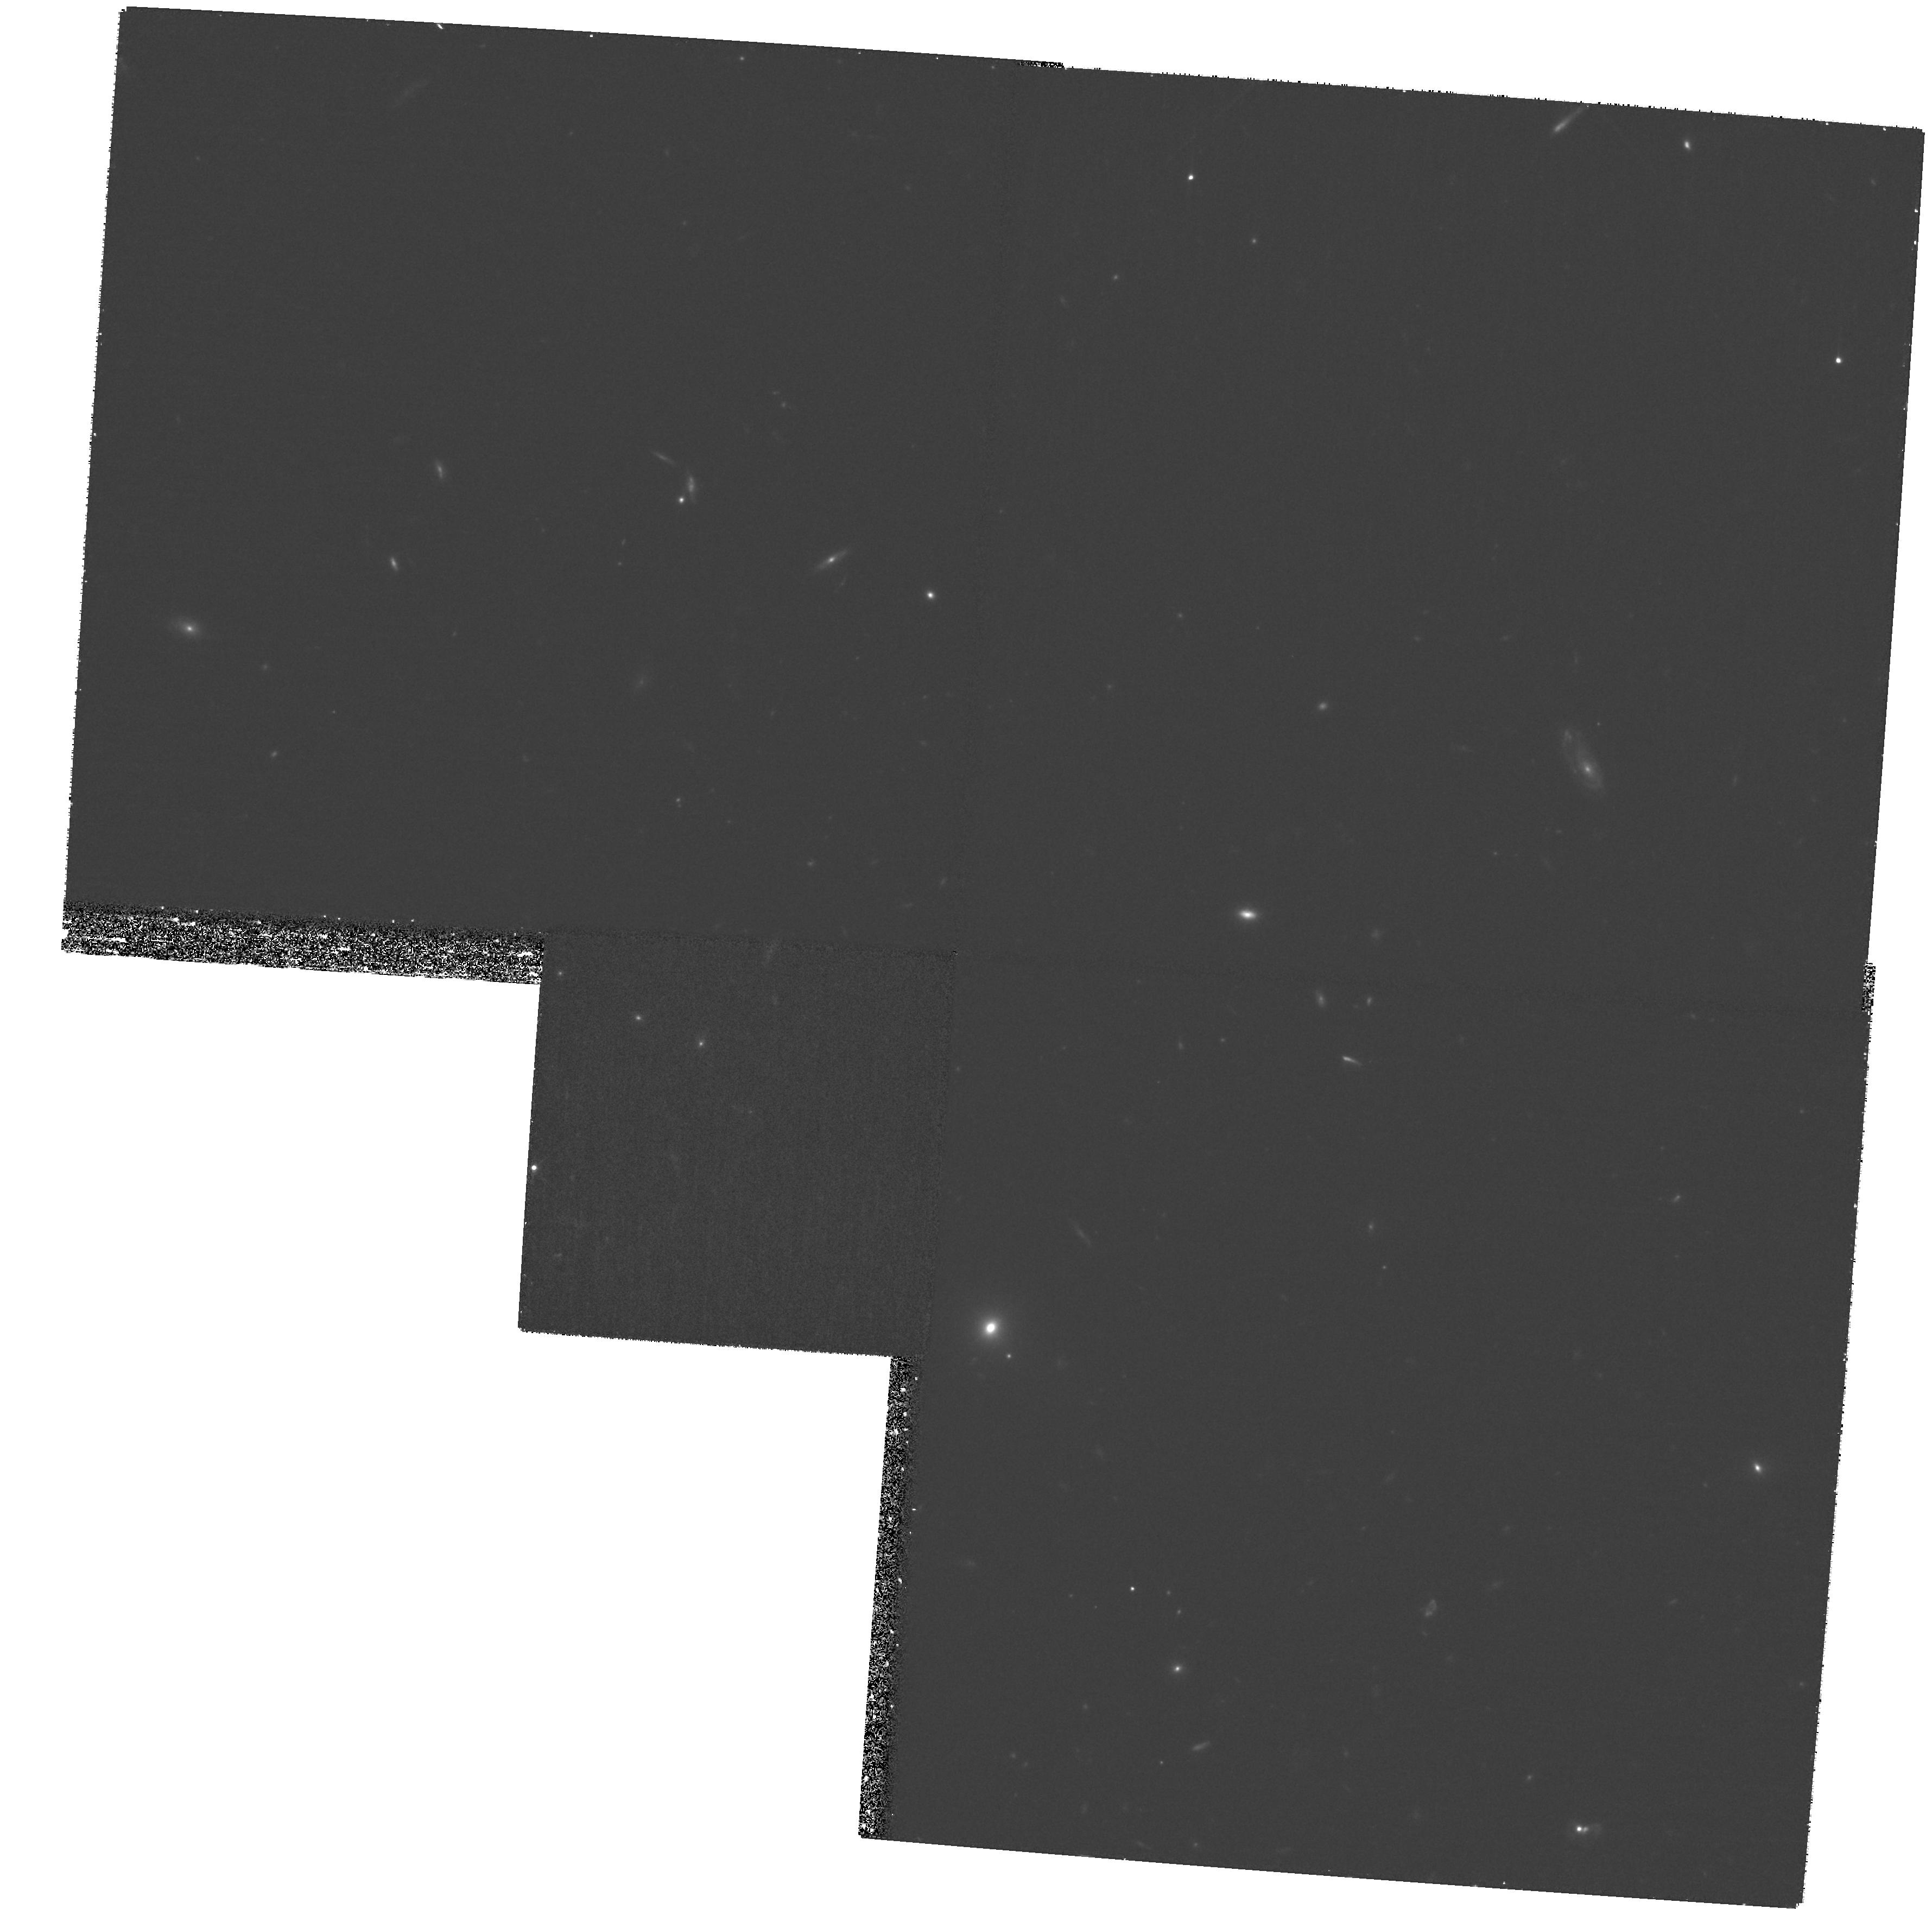
Target: MIPS142724.9+350823
Instrument: WFPC2/PC
Filter: F814W
Exposure: 1.1 h
Observation ID: hst_11195_25_wfpc2_pc_f814w_ua1025

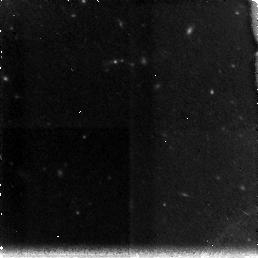
Target: MIPS143028.5+343221
Instrument: NICMOS/NIC3
Filter: F160W
Exposure: 35 min
Observation ID: na1039010

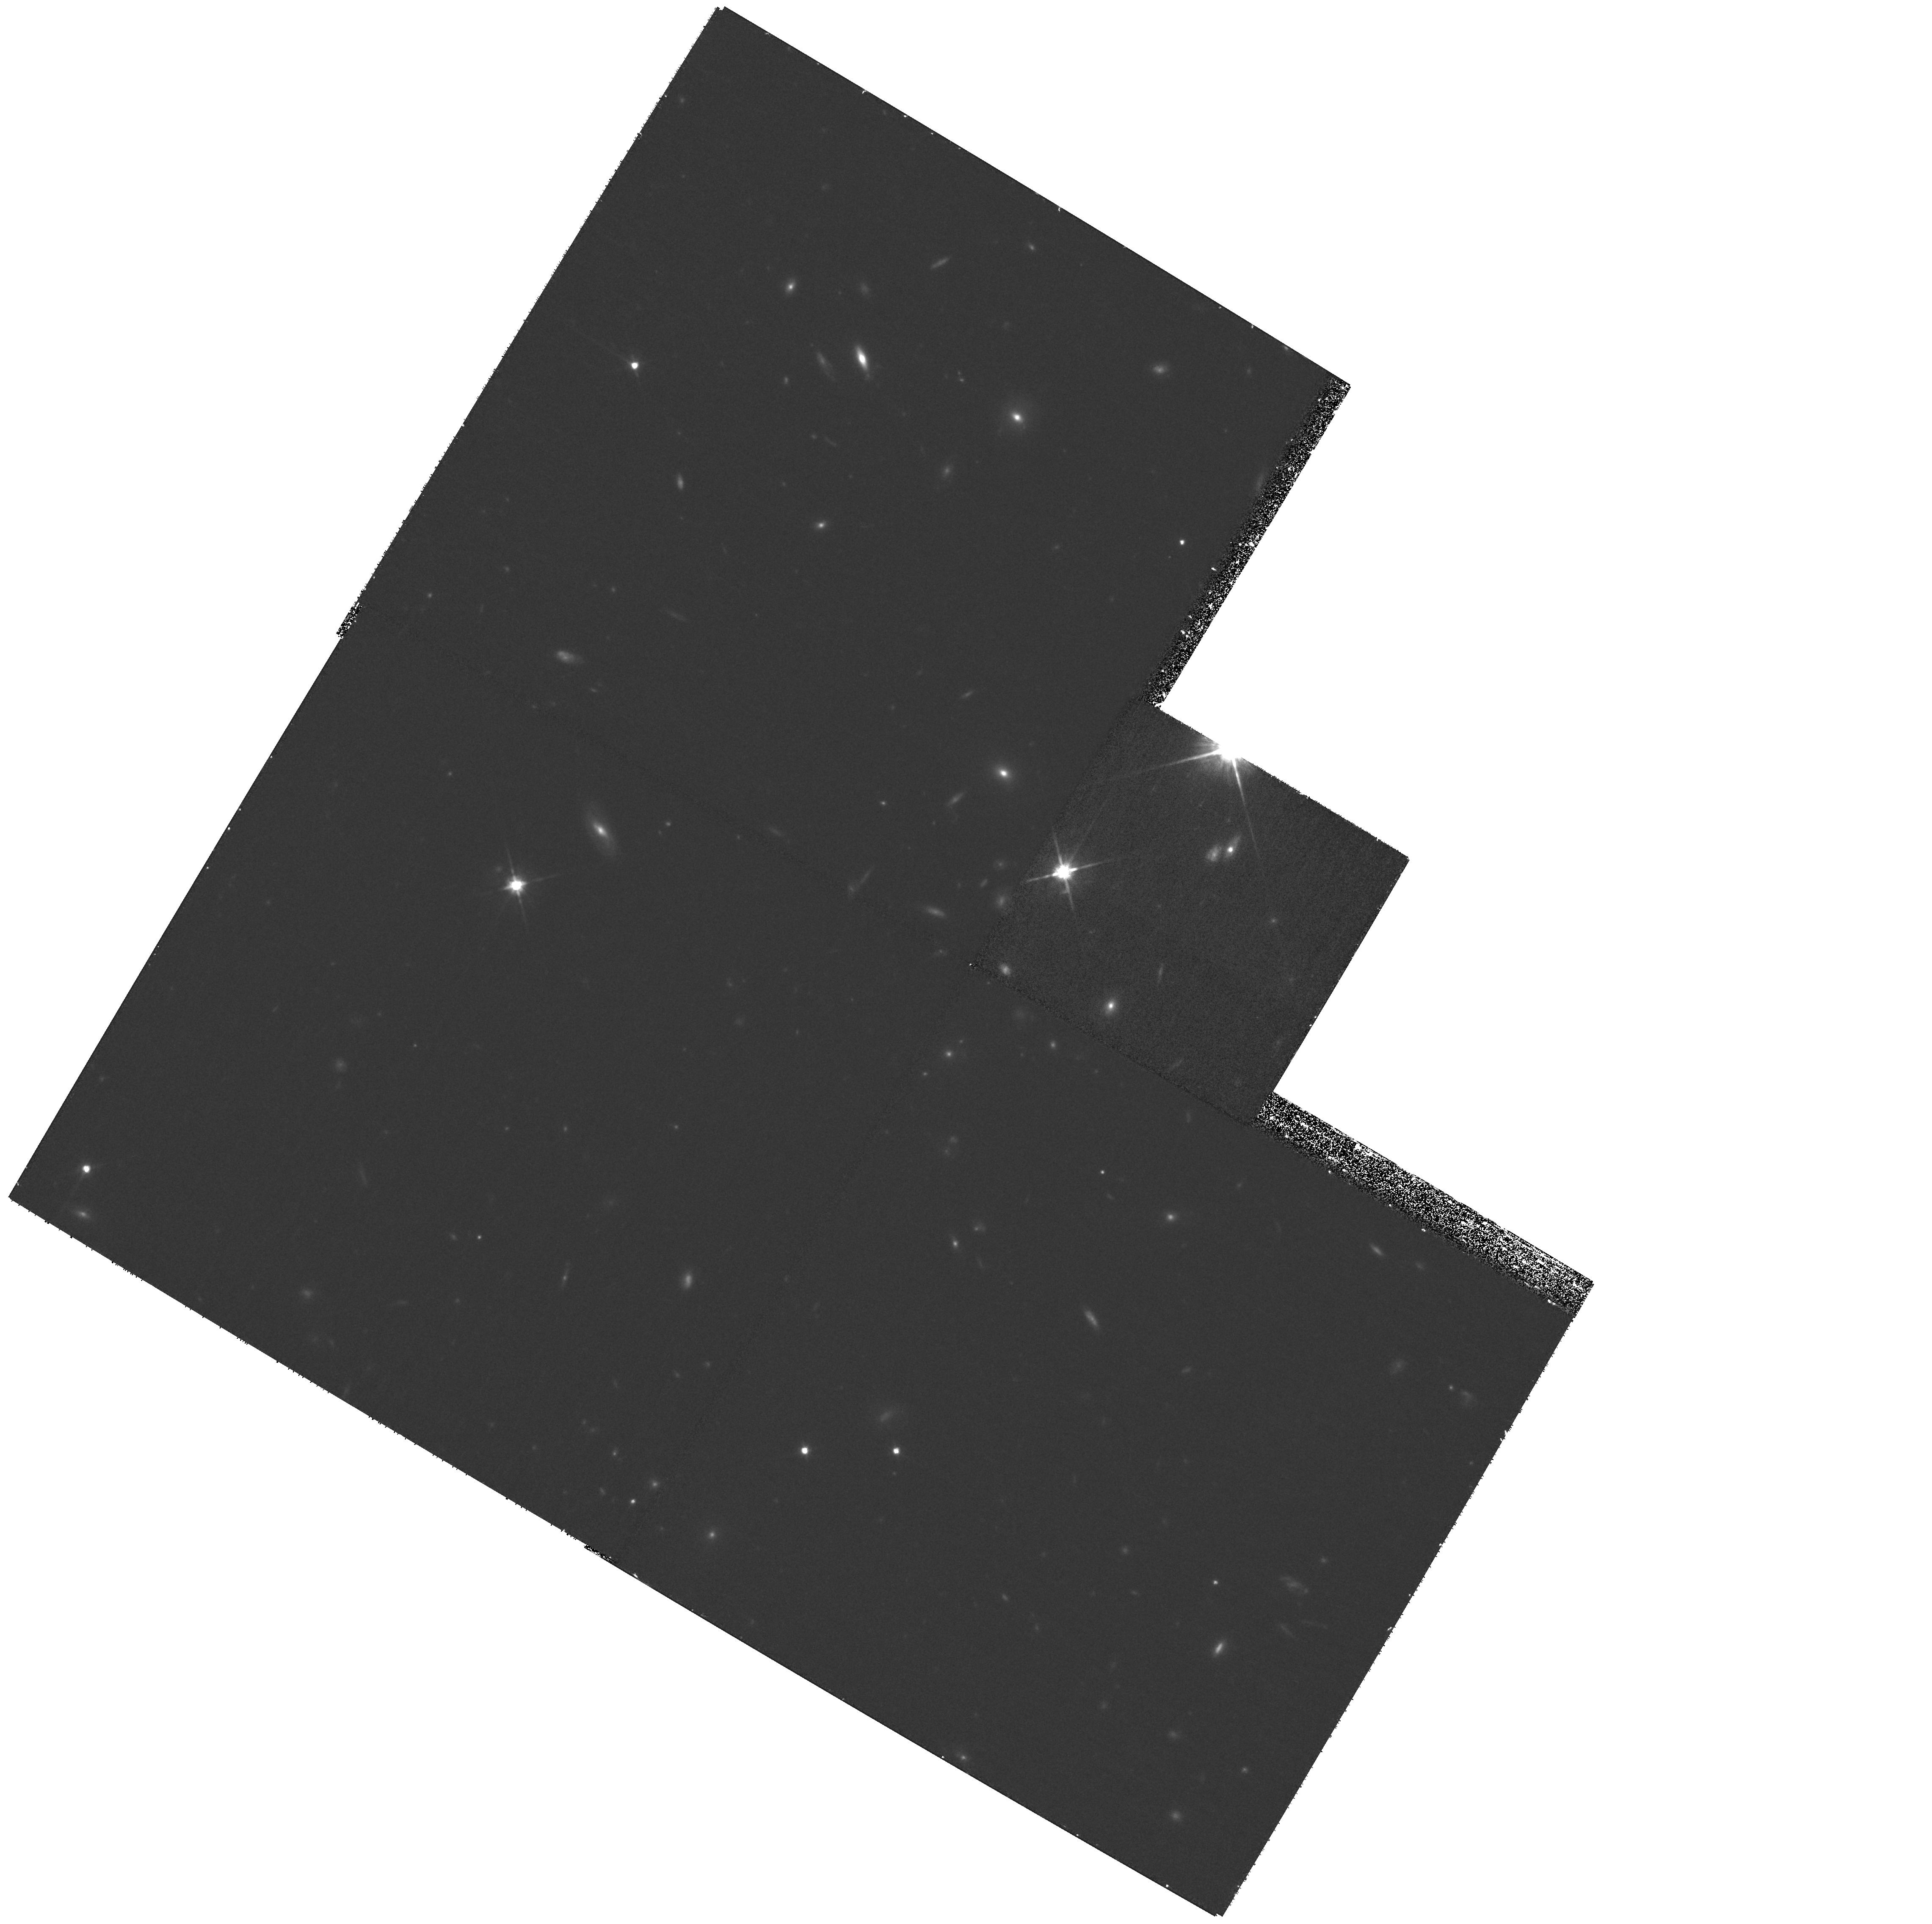
Target: MIPS143137.1+334500
Instrument: WFPC2/PC
Filter: F814W
Exposure: 1.1 h
Observation ID: hst_11195_07_wfpc2_pc_f814w_ua1007

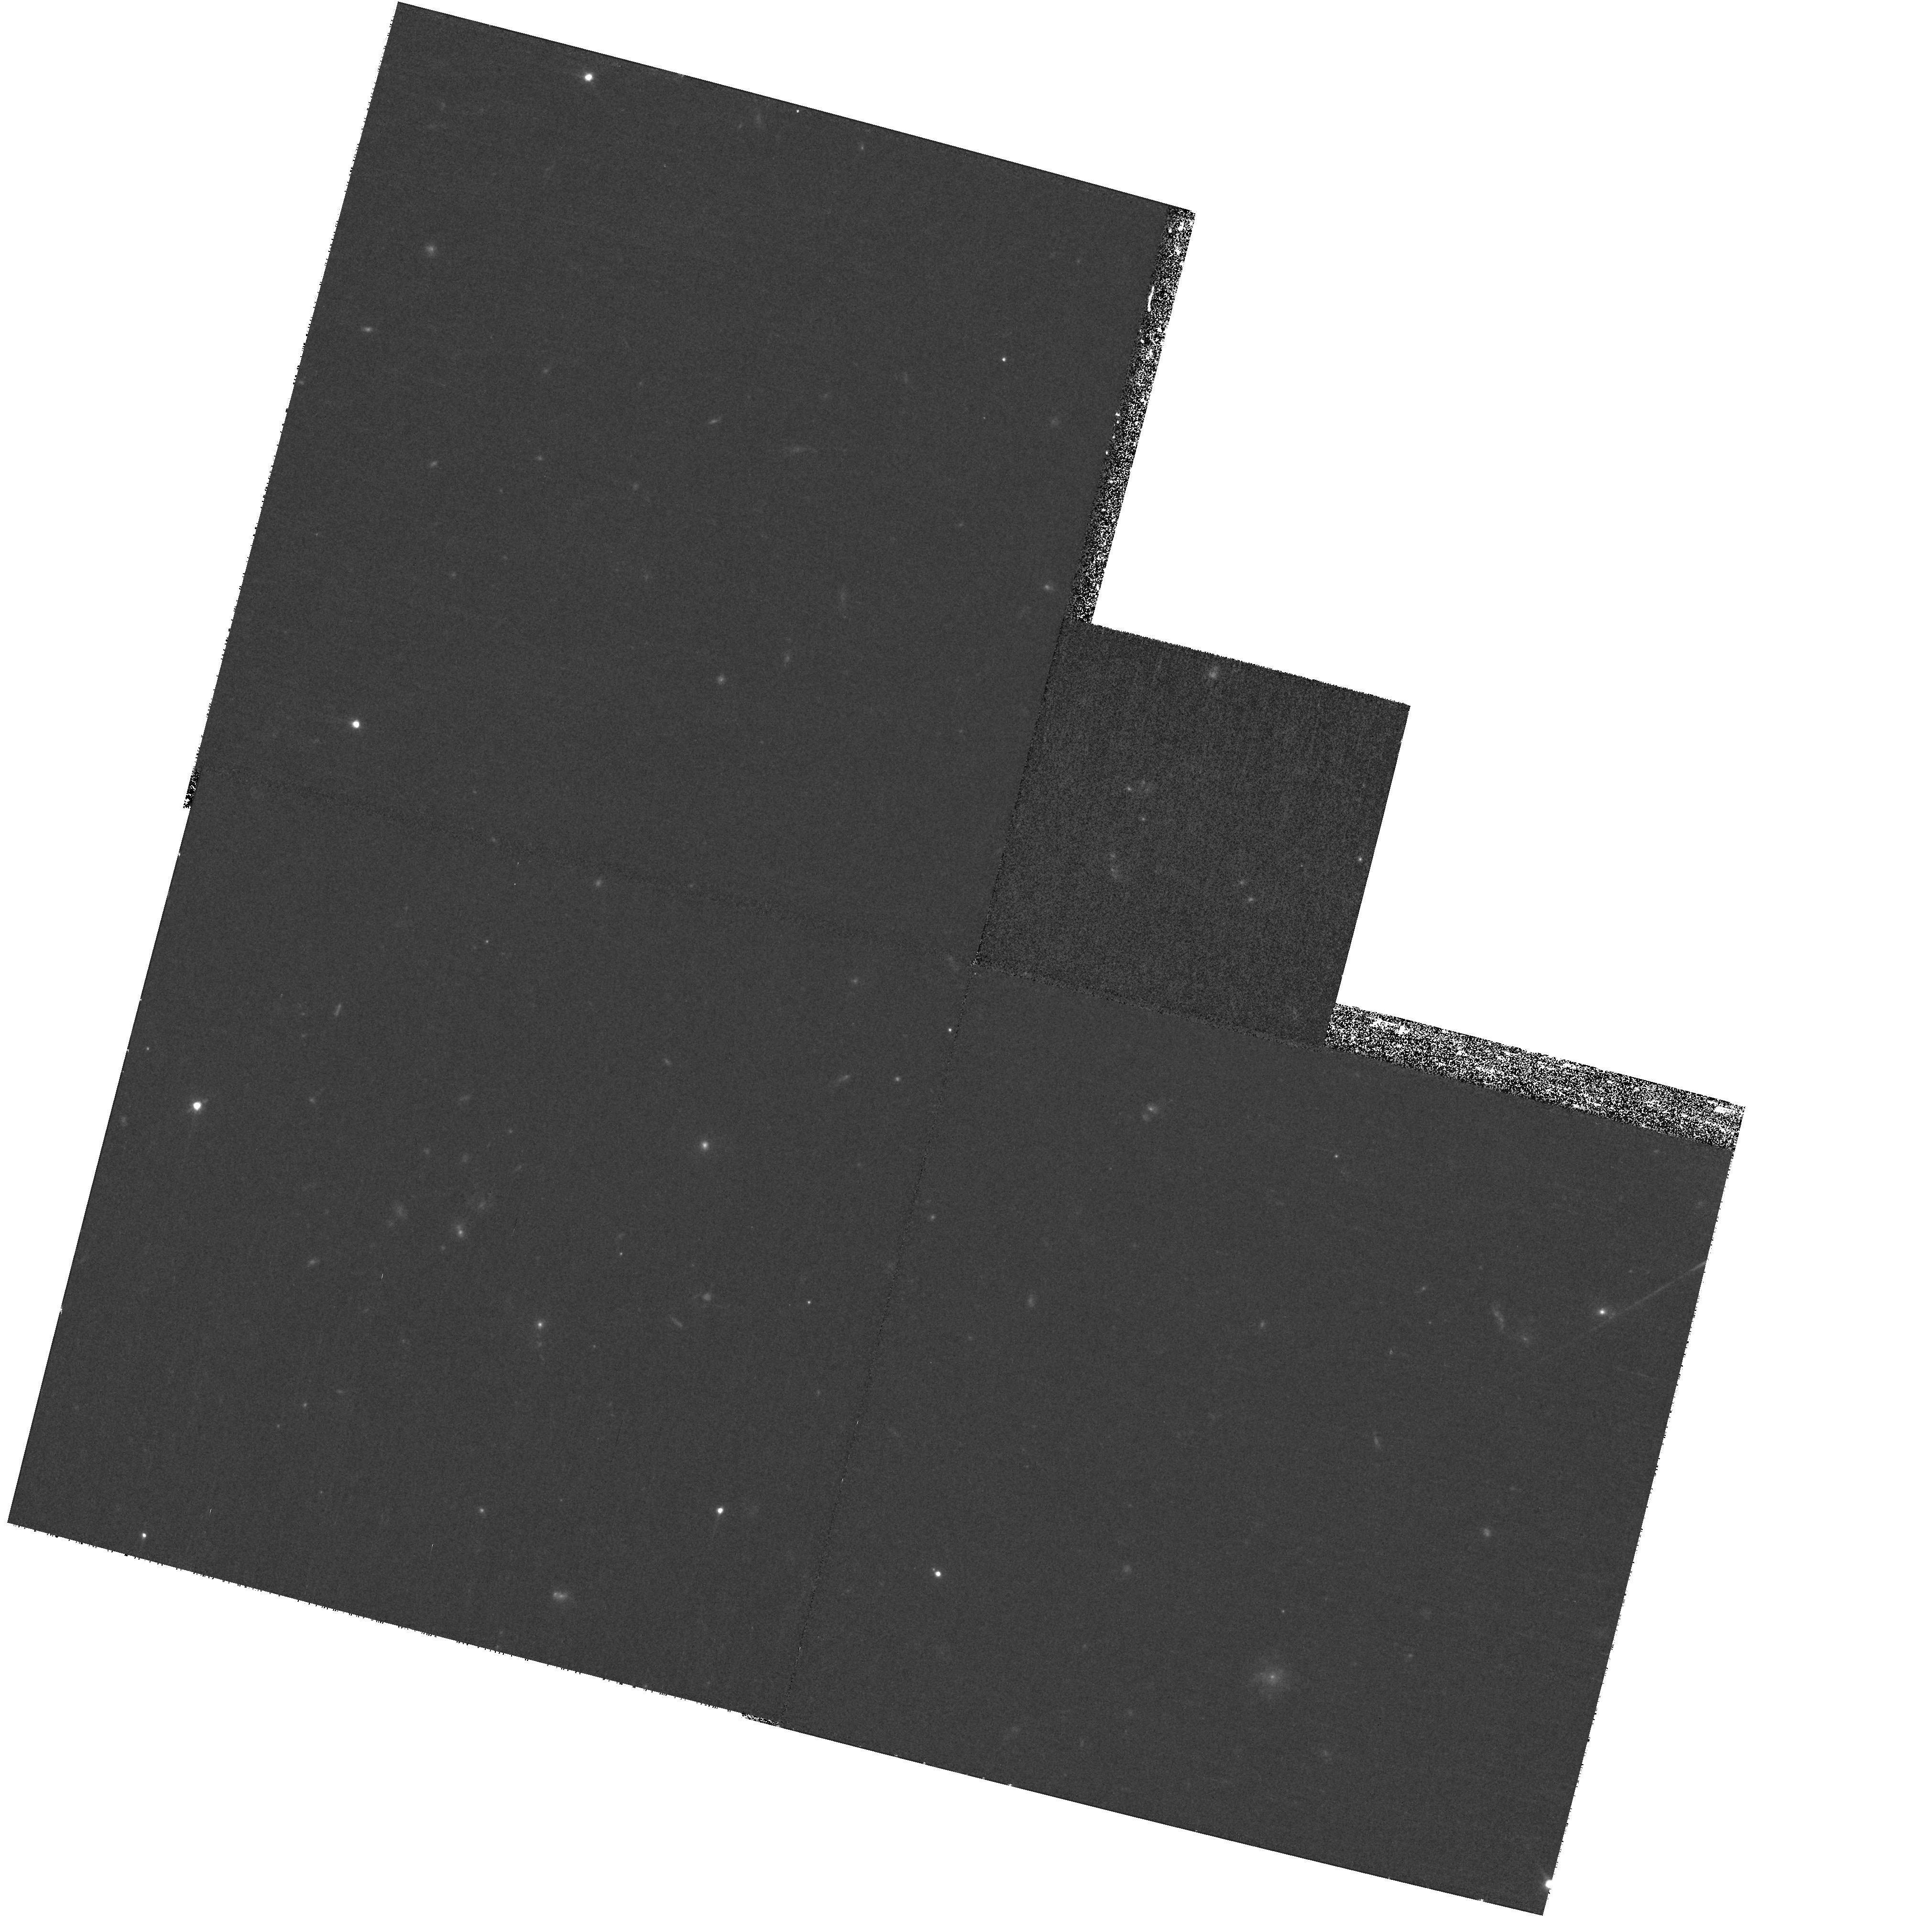
Target: MIPS143331.9+352027
Instrument: WFPC2/PC
Filter: F814W
Exposure: 32 min
Observation ID: hst_11195_28_wfpc2_pc_f814w_ua1028

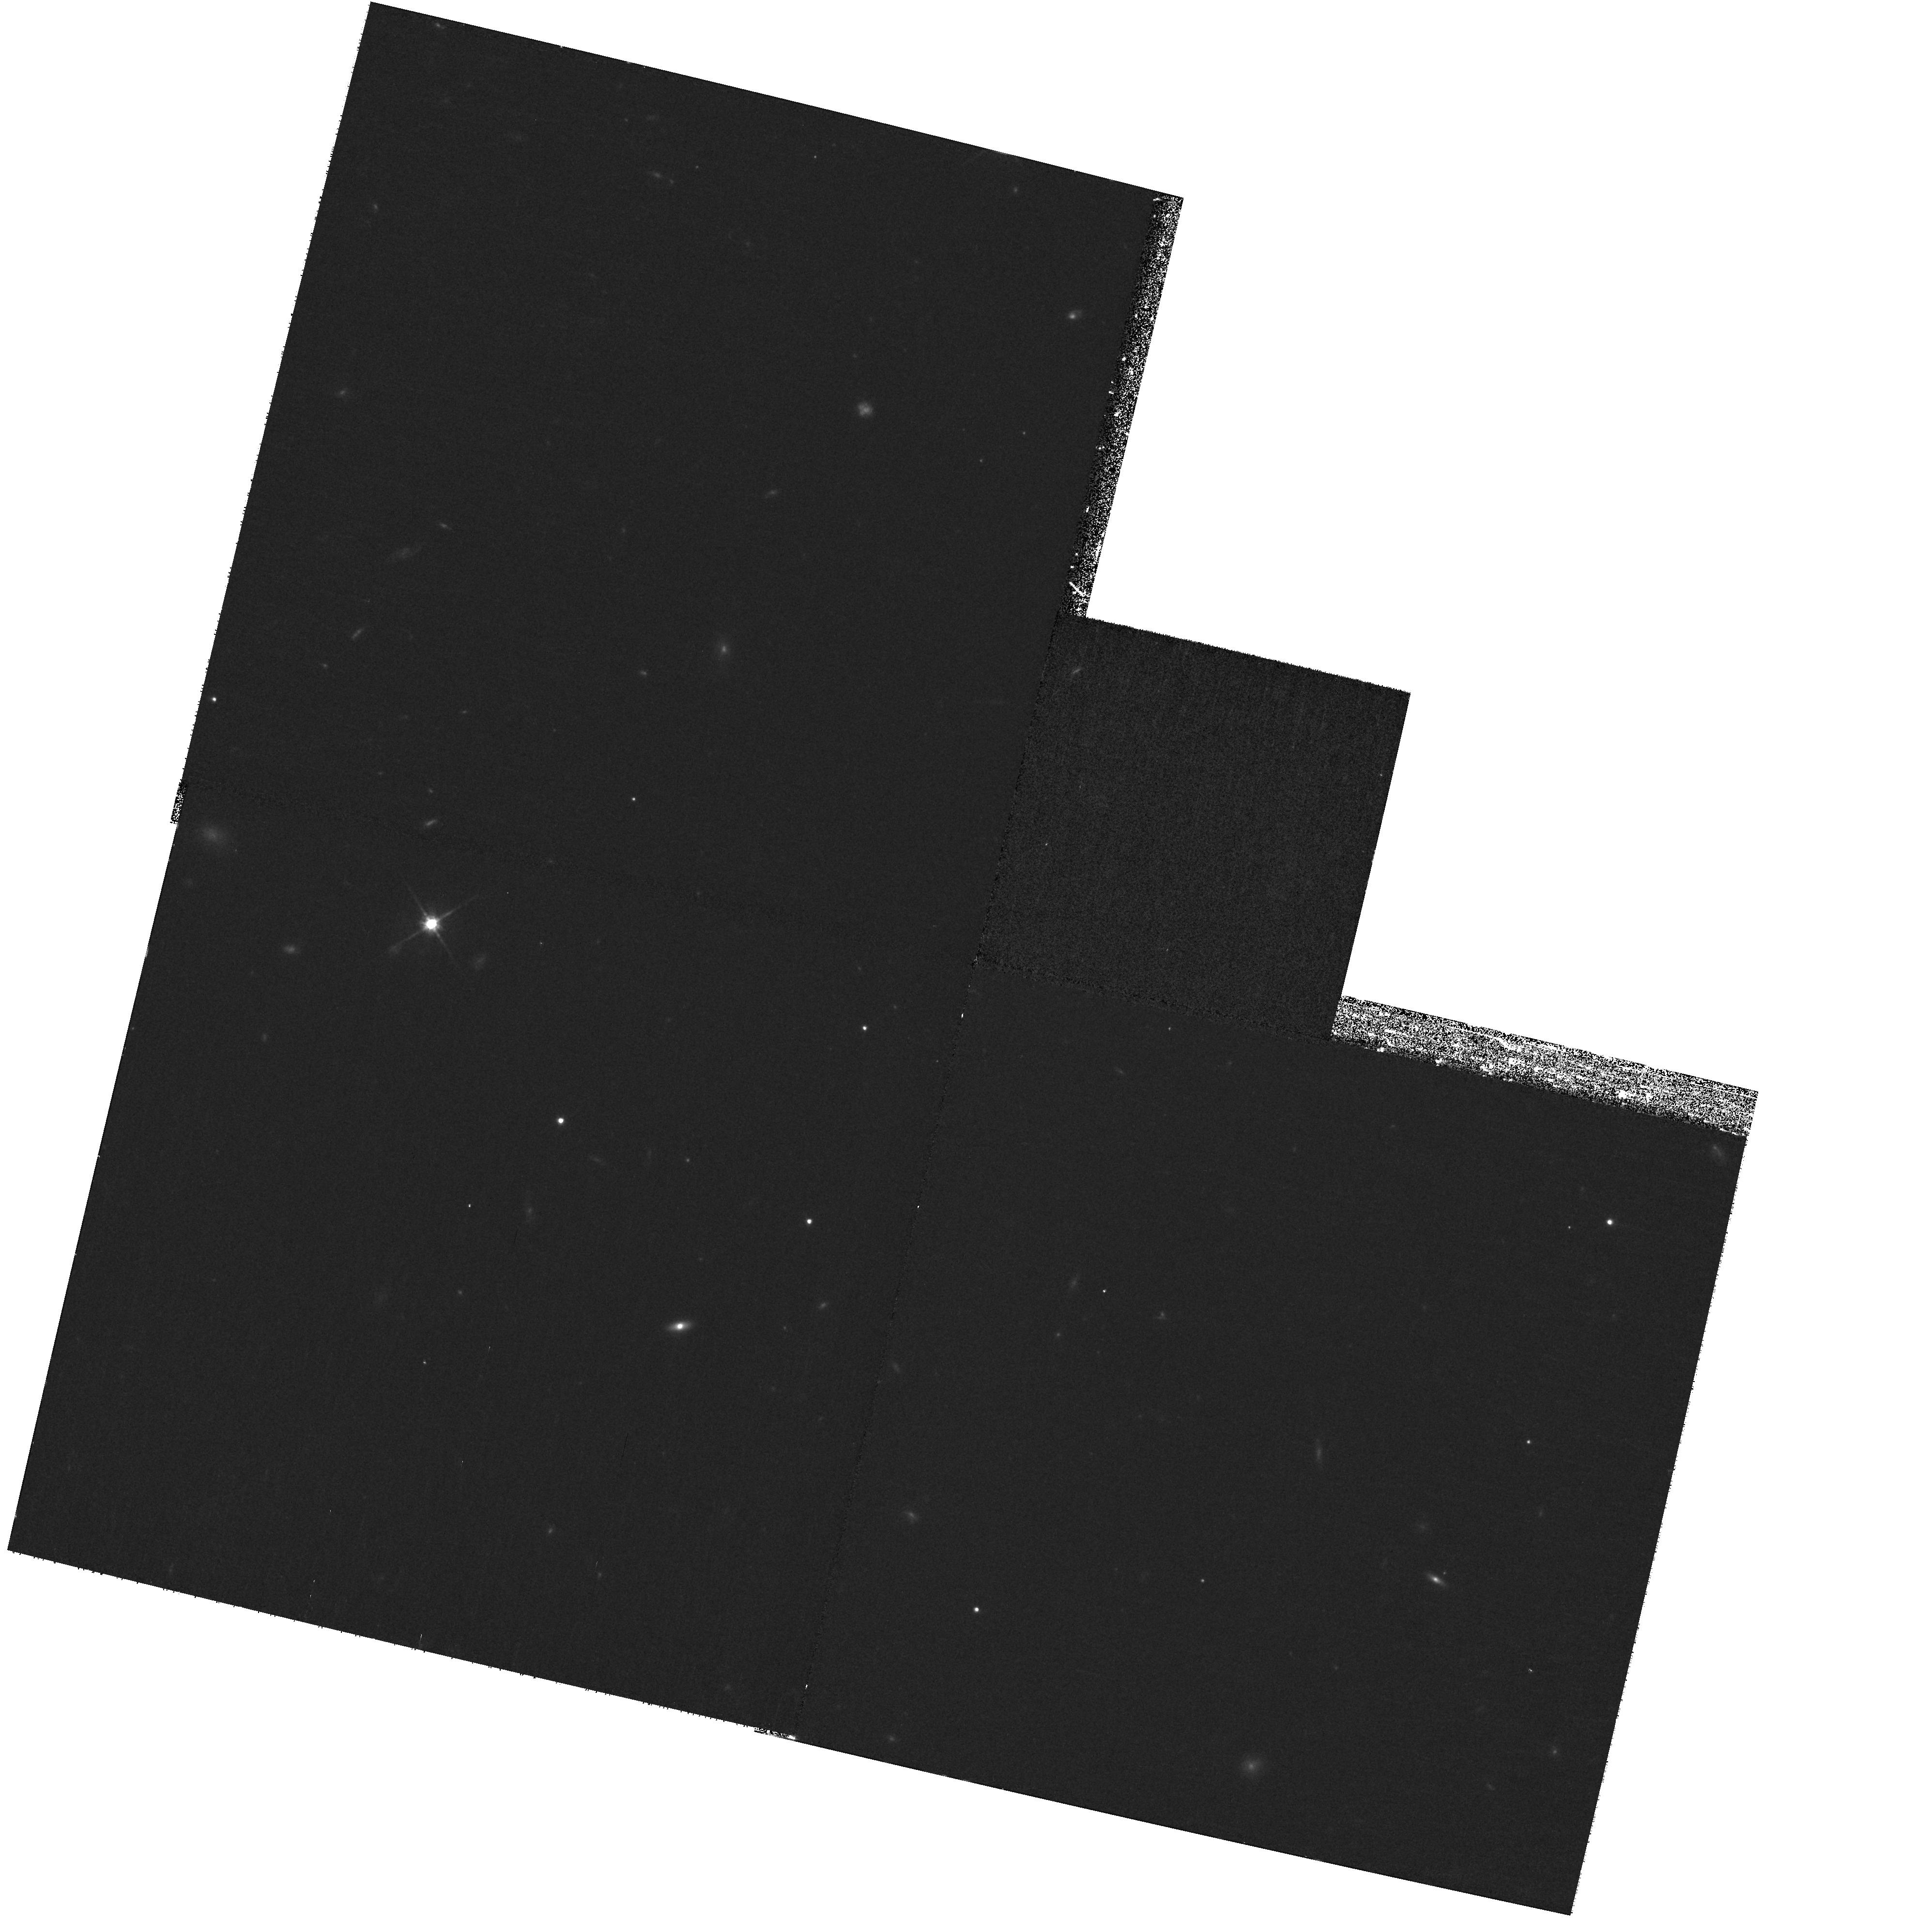
Target: MIPS143324.2+334239
Instrument: WFPC2/PC
Filter: F814W
Exposure: 32 min
Observation ID: hst_11195_06_wfpc2_pc_f814w_ua1006

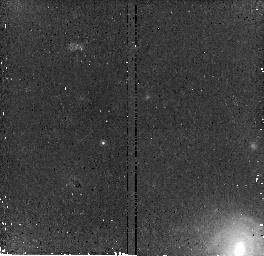
Target: MIPS142637.3+3333025
Instrument: NICMOS/NIC2
Filter: F160W
Exposure: 45 min
Observation ID: na1034010

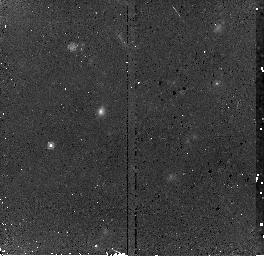
Target: MIPS143702.0+344631
Instrument: NICMOS/NIC2
Filter: F160W
Exposure: 45 min
Observation ID: na1042010

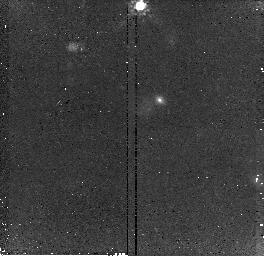
Target: MIPS143321.8+342502
Instrument: NICMOS/NIC2
Filter: F160W
Exposure: 45 min
Observation ID: na1020010

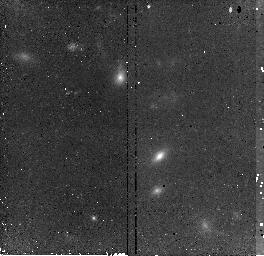
Target: MIPS143502.9+342657
Instrument: NICMOS/NIC2
Filter: F160W
Exposure: 45 min
Observation ID: na1022010

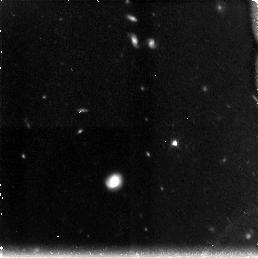
Target: MIPS143216.8+335231
Instrument: NICMOS/NIC3
Filter: F160W
Exposure: 35 min
Observation ID: na1037010

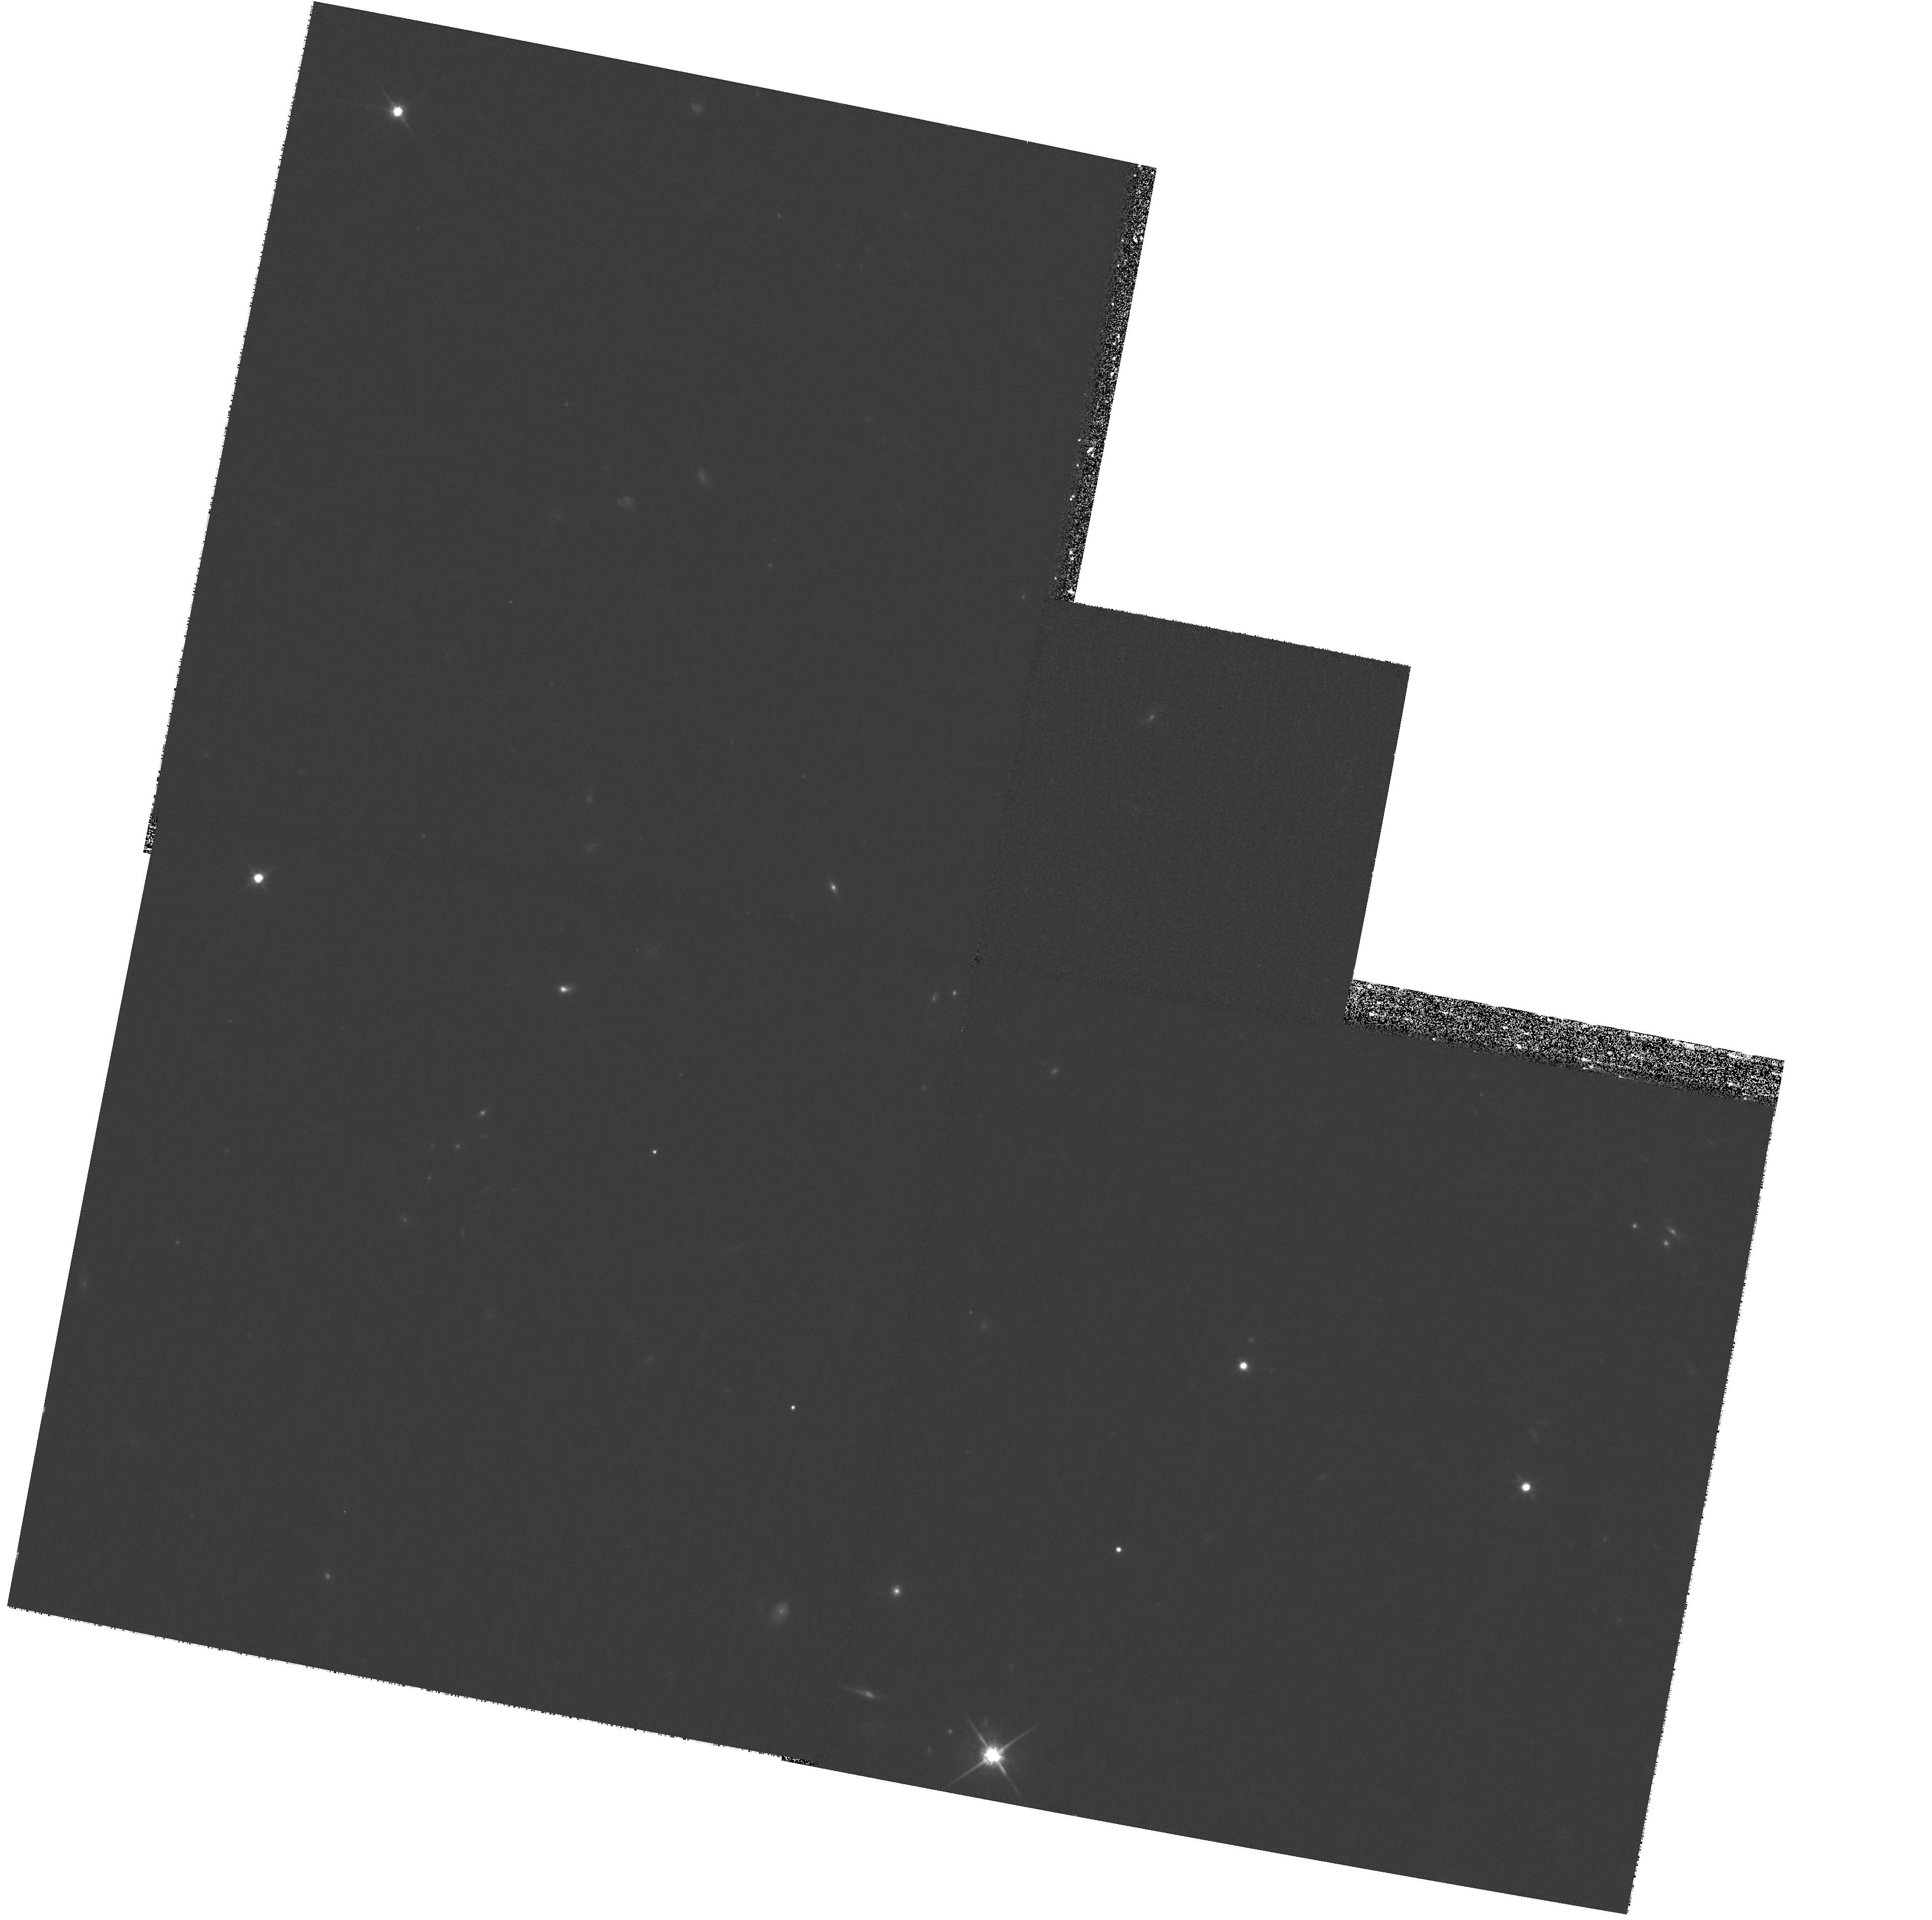
Target: MIPS143143.3+324944
Instrument: WFPC2/PC
Filter: F814W
Exposure: 32 min
Observation ID: hst_11195_30_wfpc2_pc_f814w_ua1030

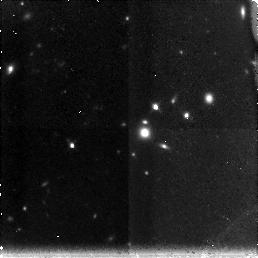
Target: MIPS142941.0+340915
Instrument: NICMOS/NIC3
Filter: F160W
Exposure: 35 min
Observation ID: na1015020

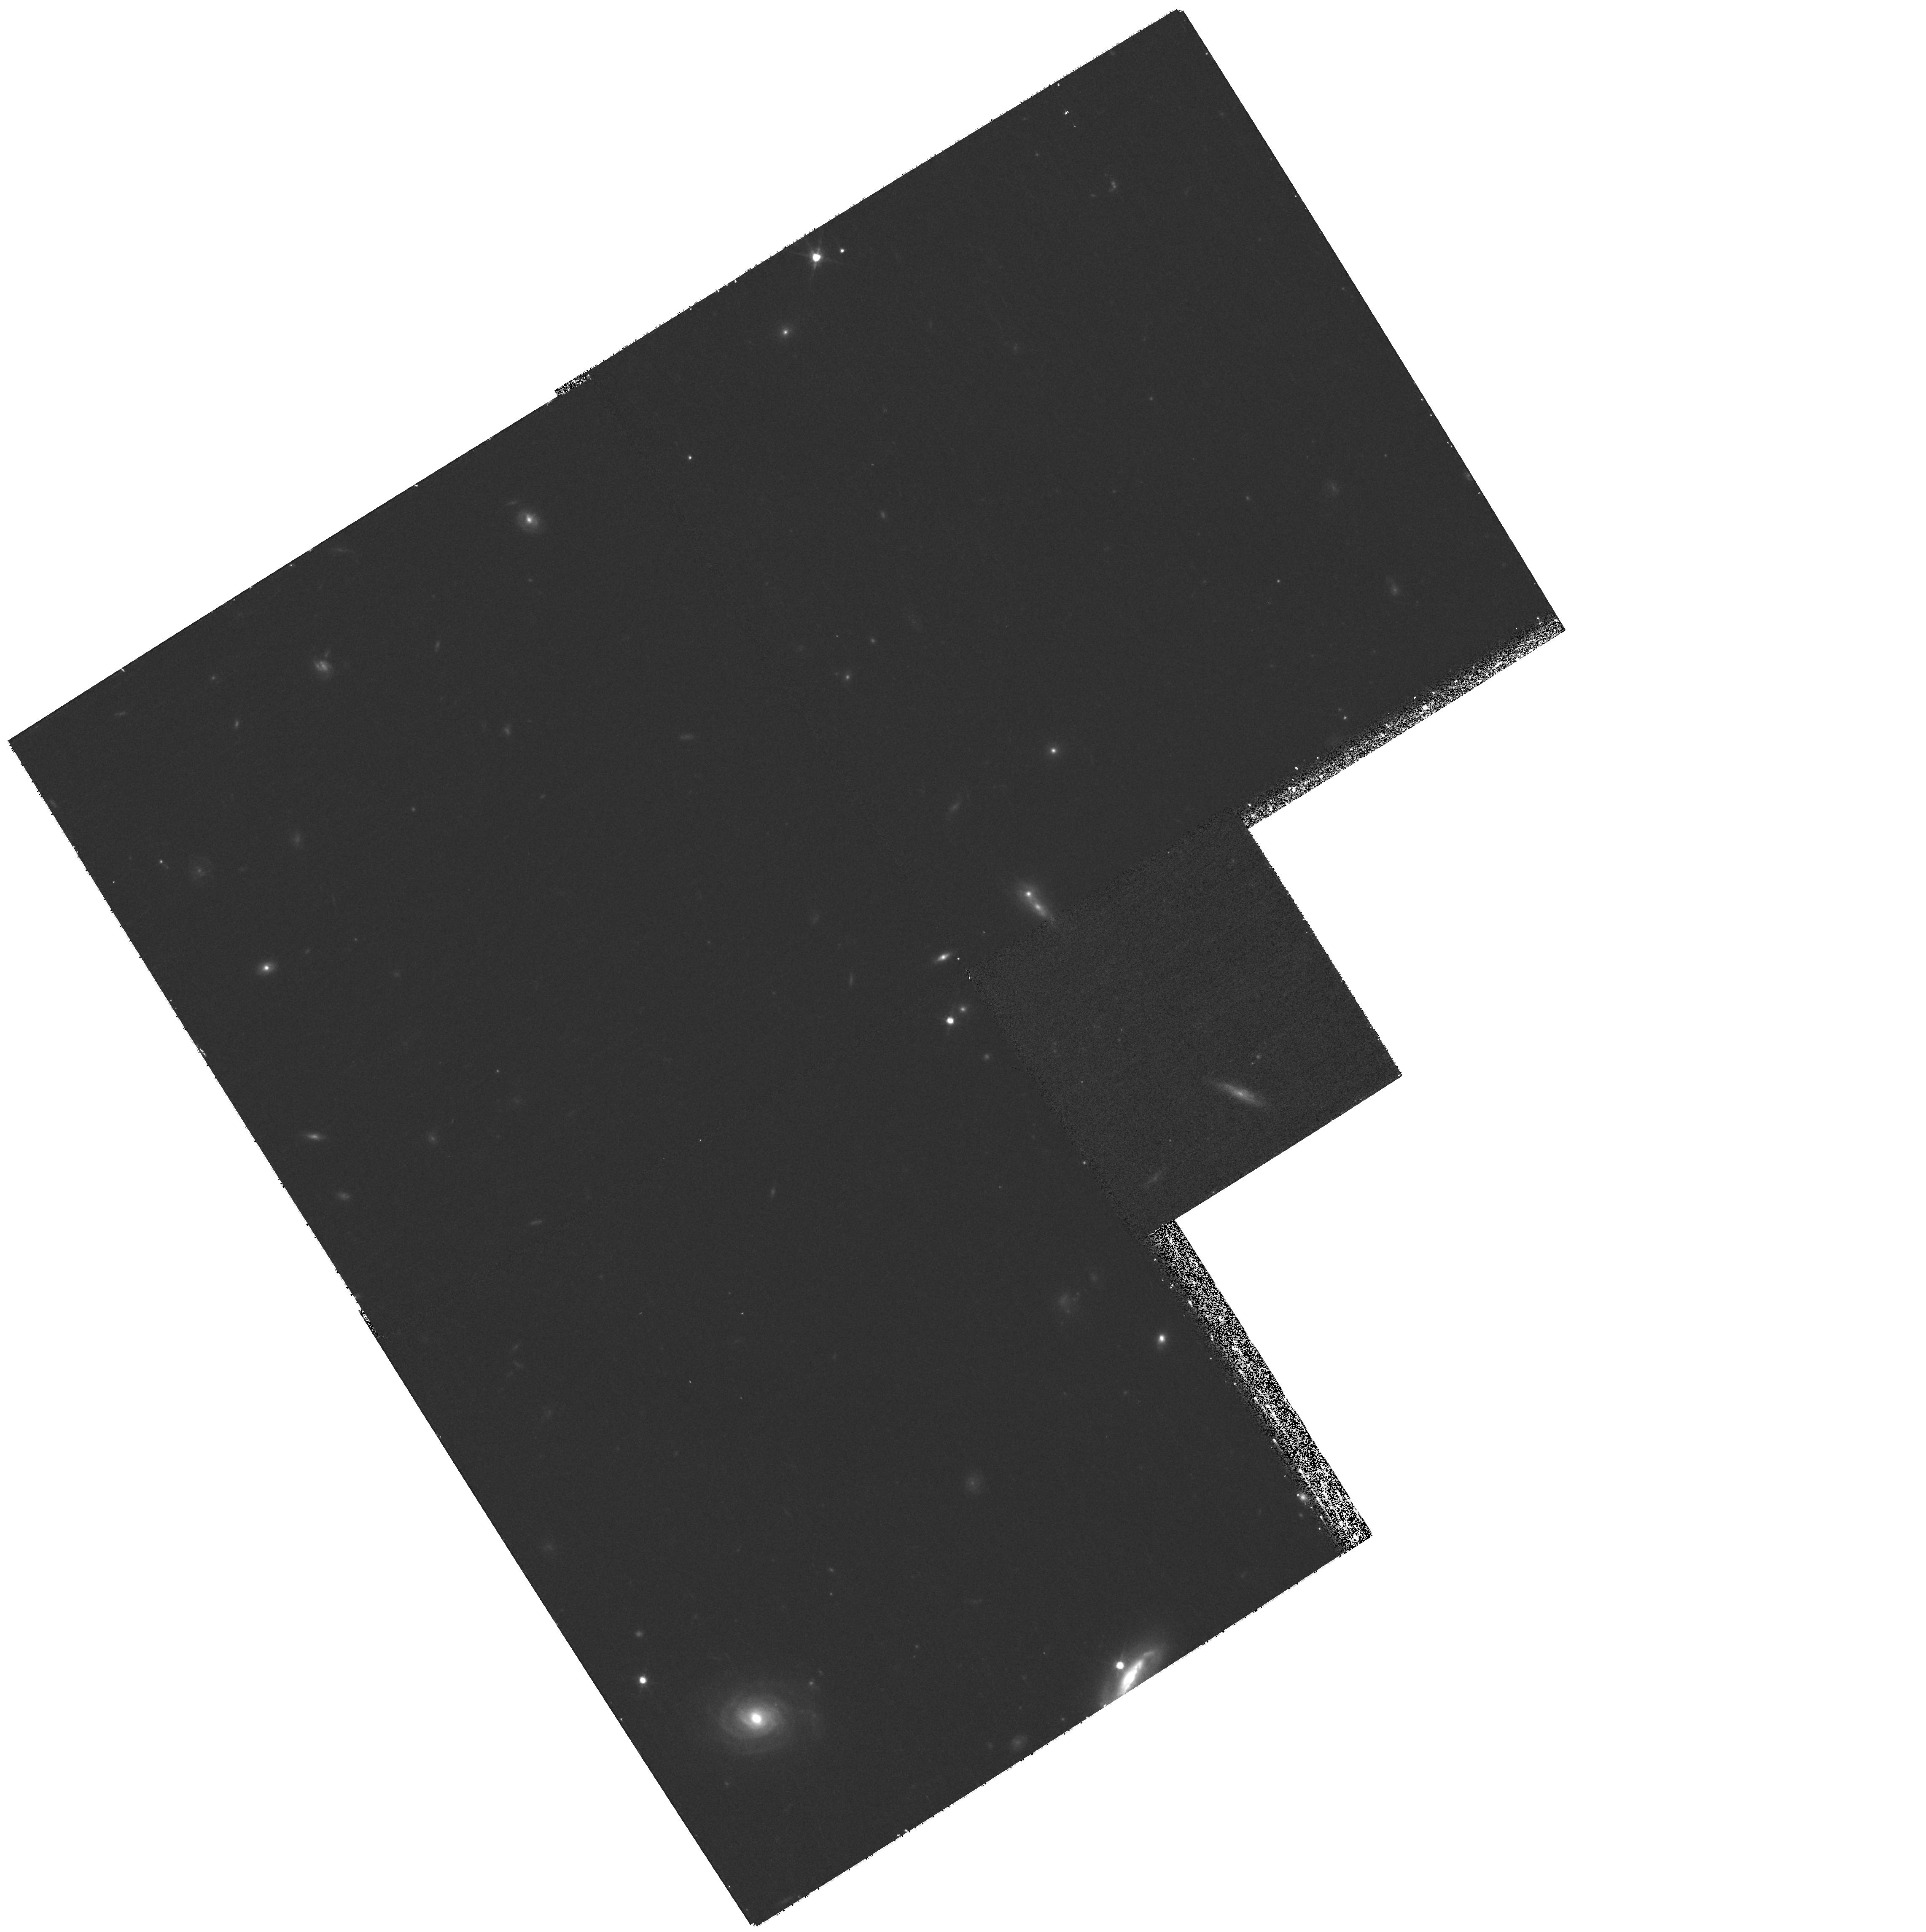
Target: MIPS143458.8+333437
Instrument: WFPC2/PC
Filter: F814W
Exposure: 32 min
Observation ID: hst_11195_03_wfpc2_pc_f814w_ua1003

Morphologies of the Most Extreme High-Redshift Mid-IR-luminous Galaxies II: The `Bump Sources (PI: Dey, Arjun)

The formative phase of some of the most massive galaxies may be extremely luminous, characterized by intense star- and AGN-formation. Till now, few such galaxies have been unambiguously identified at high redshift, and thus far we have been restricted to studying the low-redshift ultraluminous infrared galaxies as possible analogs. We have recently discovered a sample of objects which may indeed represent this early phase in galaxy formation, and are undertaking an extensive multiwavelength study of this population. These objects are optically extremely faint (R>26) but nevertheless bright at mid-infrared wavelengths (F[24um] > 0.5 mJy). Mid-infrared spectroscopy with Spitzer/IRS reveals that they have redshifts z~2, implying luminosities ~1E13 Lsun. Their mid-IR SEDs fall into two broad, perhaps overlapping, categories. Sources with brighter F[24um] exhibit power-law SEDs and SiO absorption features in their mid-IR spectra characteristic of AGN, whereas those with fainter F[24um] show a "bump" characteristic of the redshifted 1.6um peak from a stellar population, and PAH emission characteristic of starformation. We have begun obtaining HST images of the brighter sources in Cycle 15 to obtain identifications and determine kpc-scale morphologies for these galaxies. Here, we aim to target the second class (the "bump" sources) with the goal of determining if these constitute morphologically different objects, or simply a "low-AGN" state of the brighter class. The proposed observations will help us determine whether these objects are merging systems, massive obscured starbursts (with obscuration on kpc scales